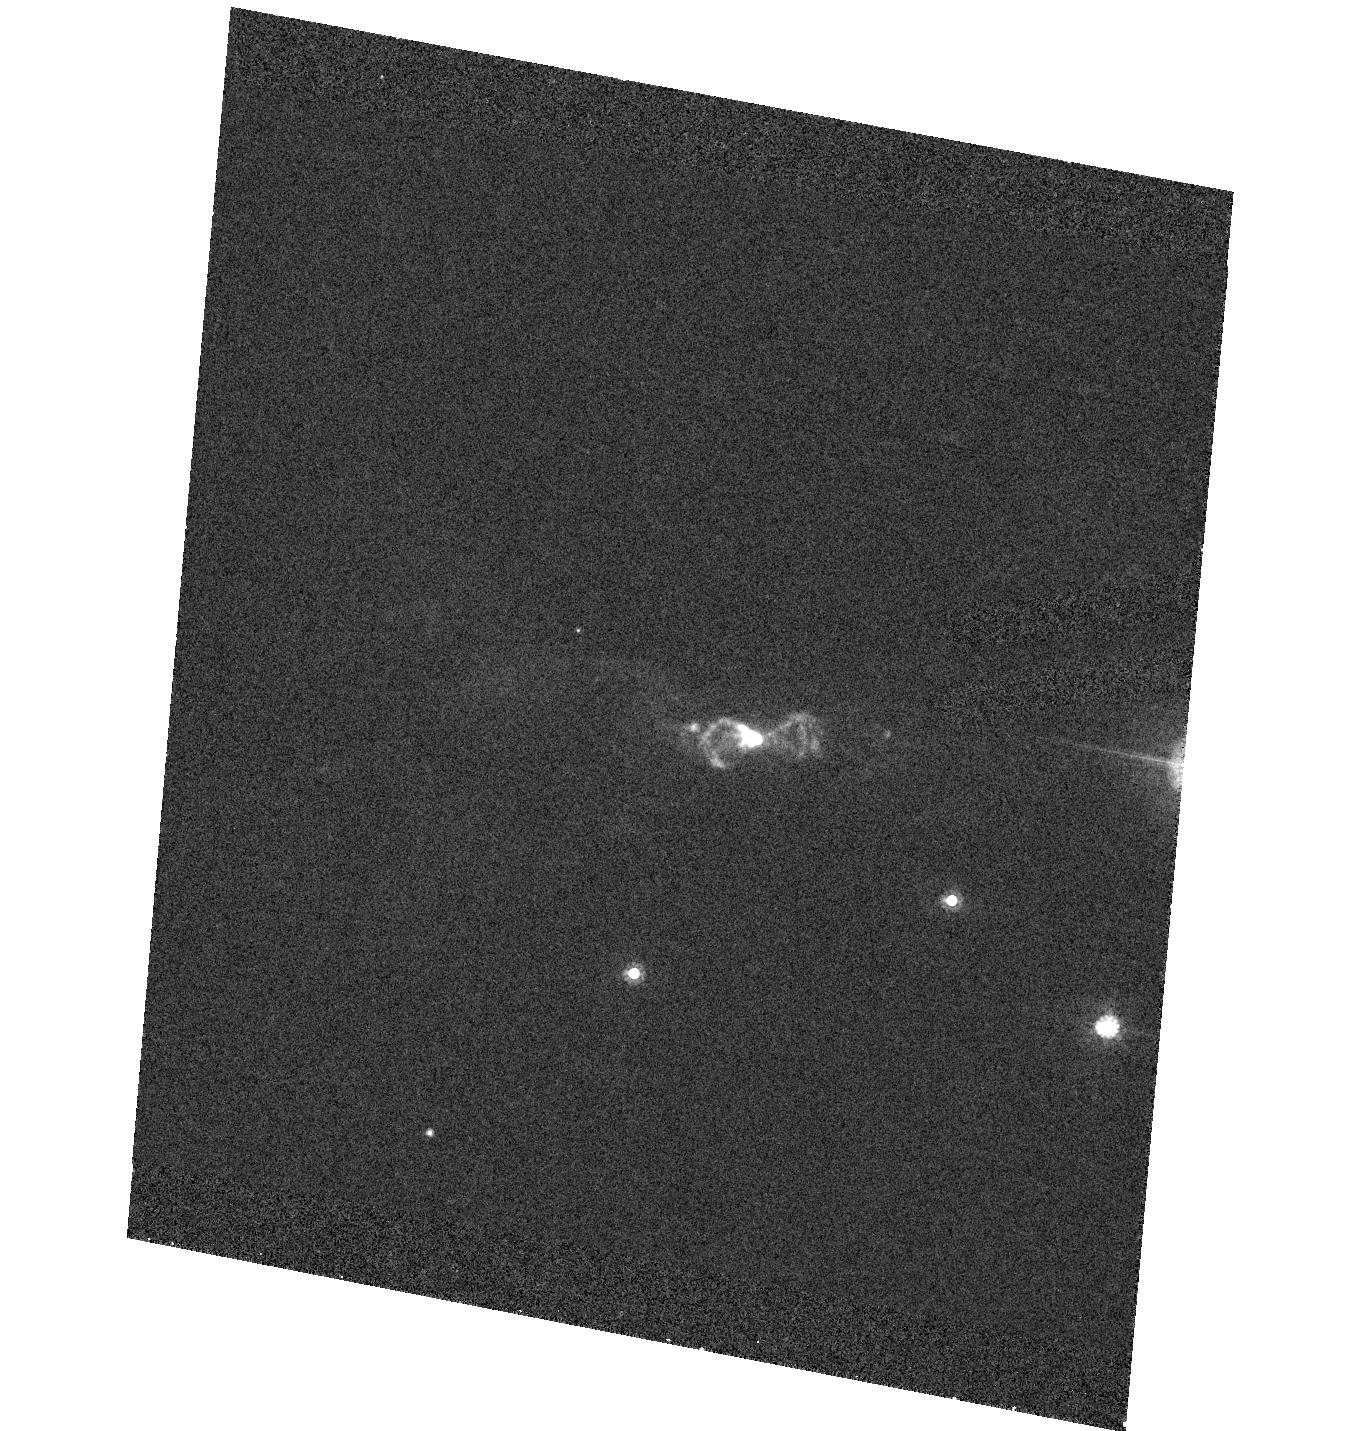
Target: IRAS23541+7031. Instrument: ACS/HRC. Filter: F606W. Exposure: 13 min. Observation ID: hst_9463_41_acs_hrc_f606w_j8di41

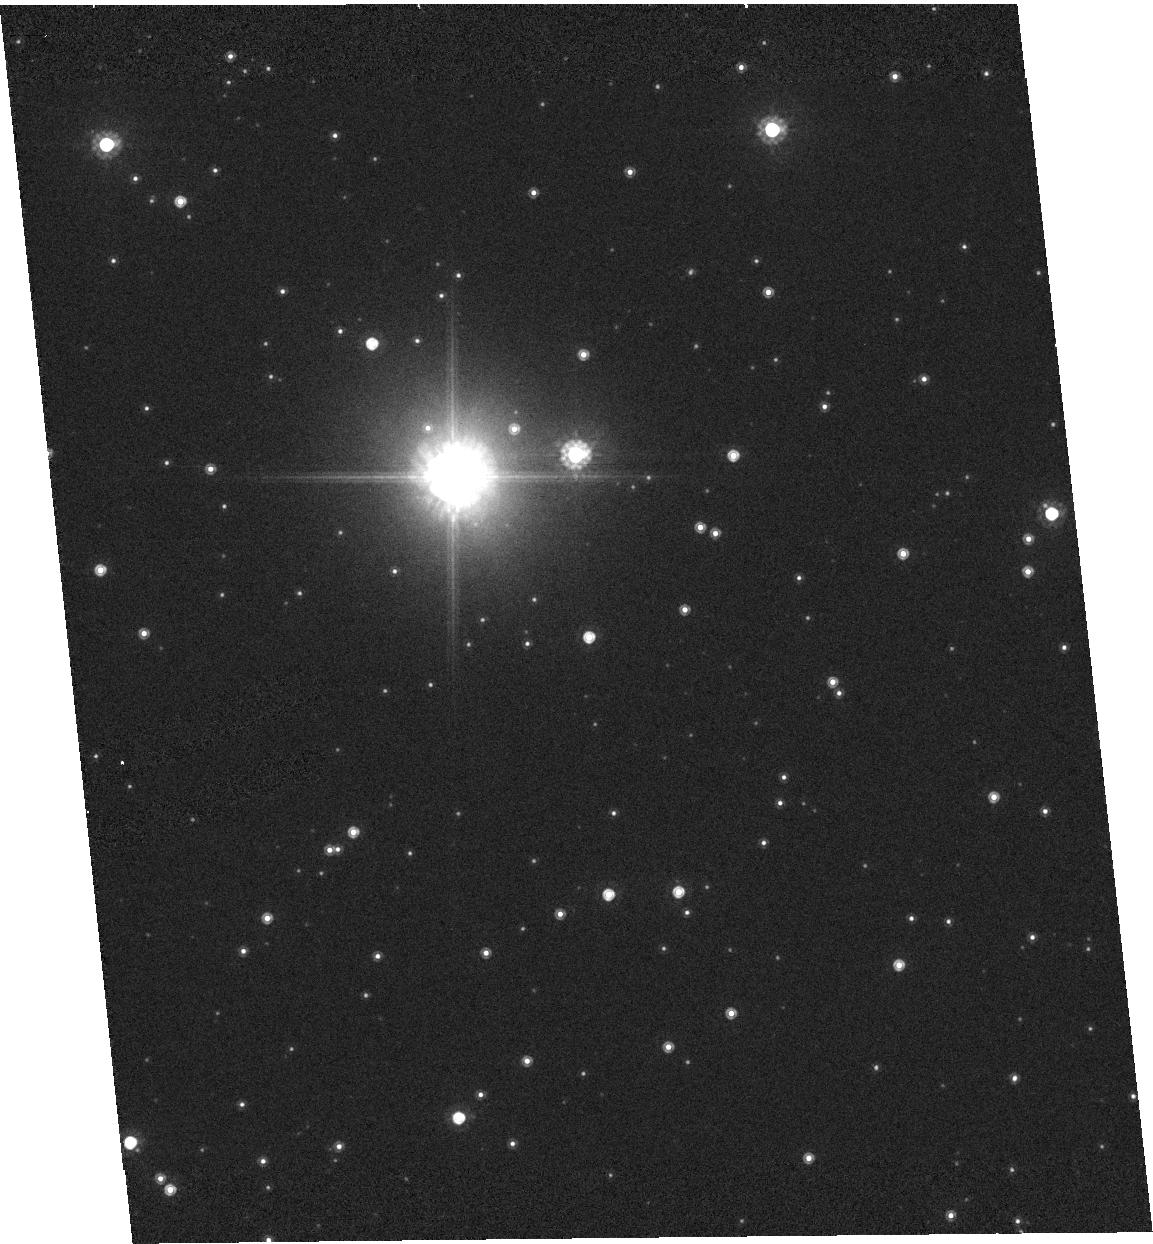
Target: IRAS18299-1705. Instrument: ACS/HRC. Filter: F814W. Exposure: 2 min. Observation ID: hst_9463_35_acs_hrc_f814w_j8di35

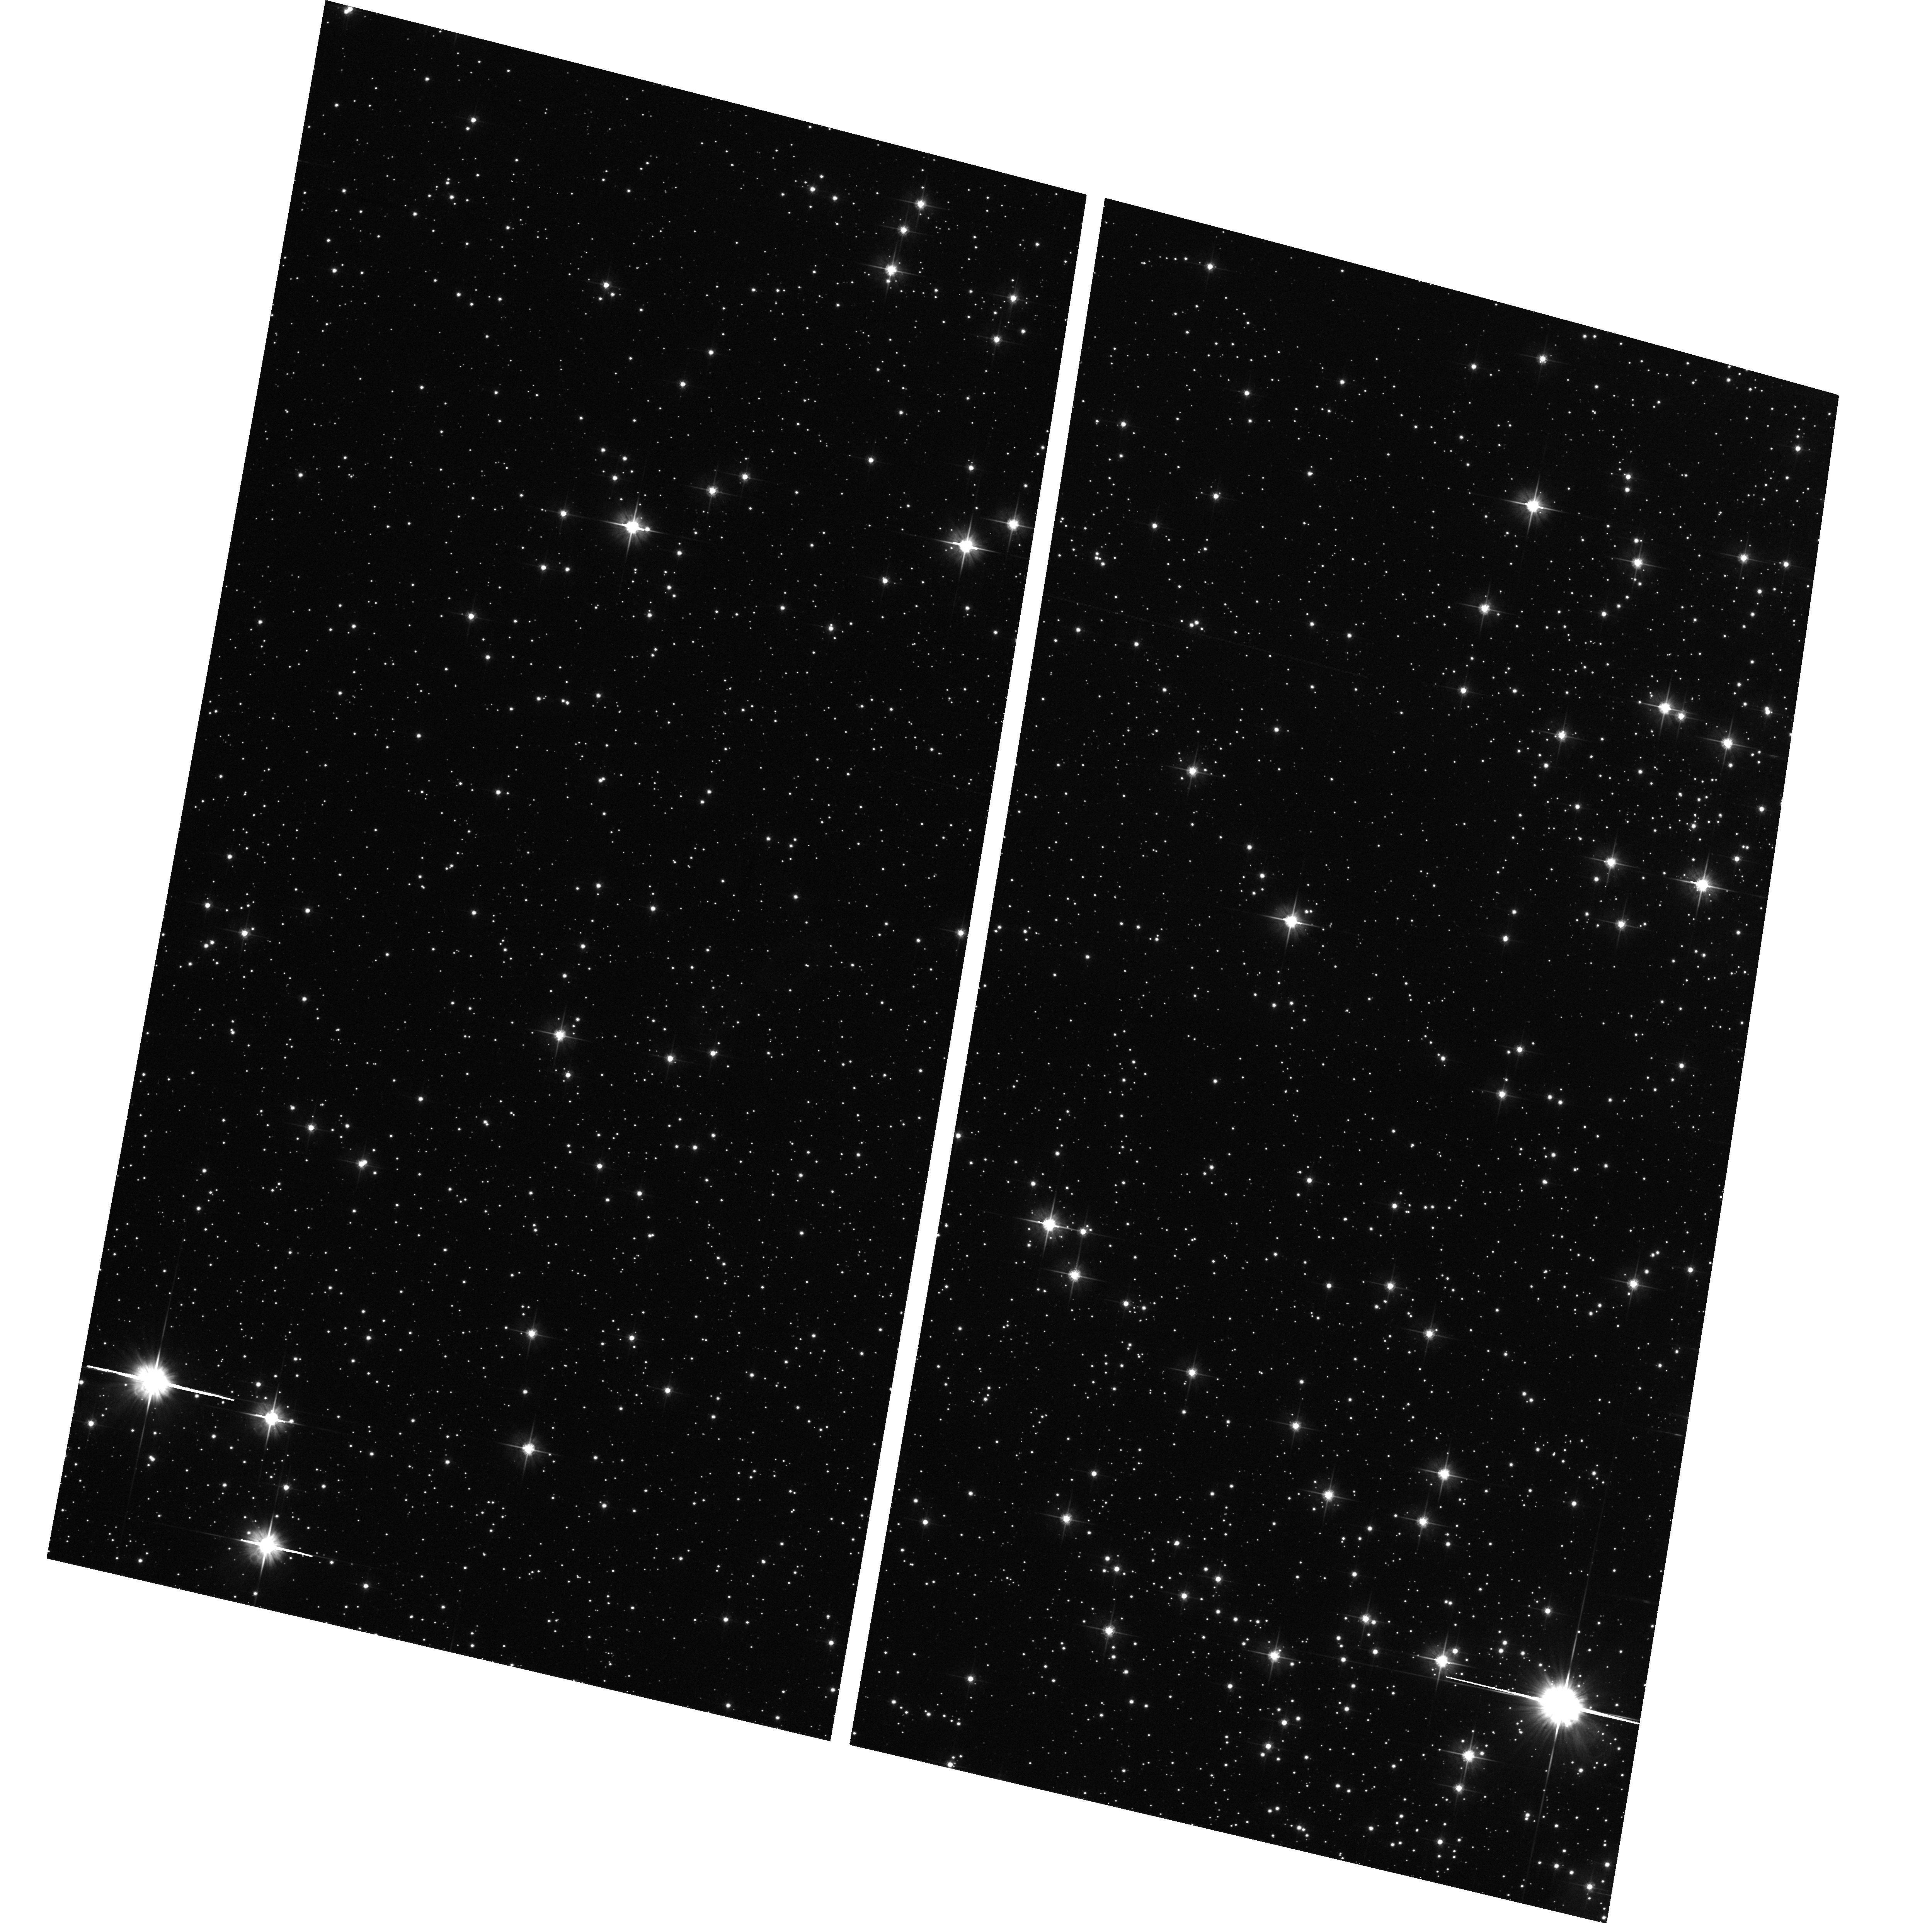
Target: IRAS13157-6421. Instrument: ACS/WFC. Filter: F606W. Exposure: 11 min. Observation ID: hst_9463_91_acs_wfc_f606w_j8di91

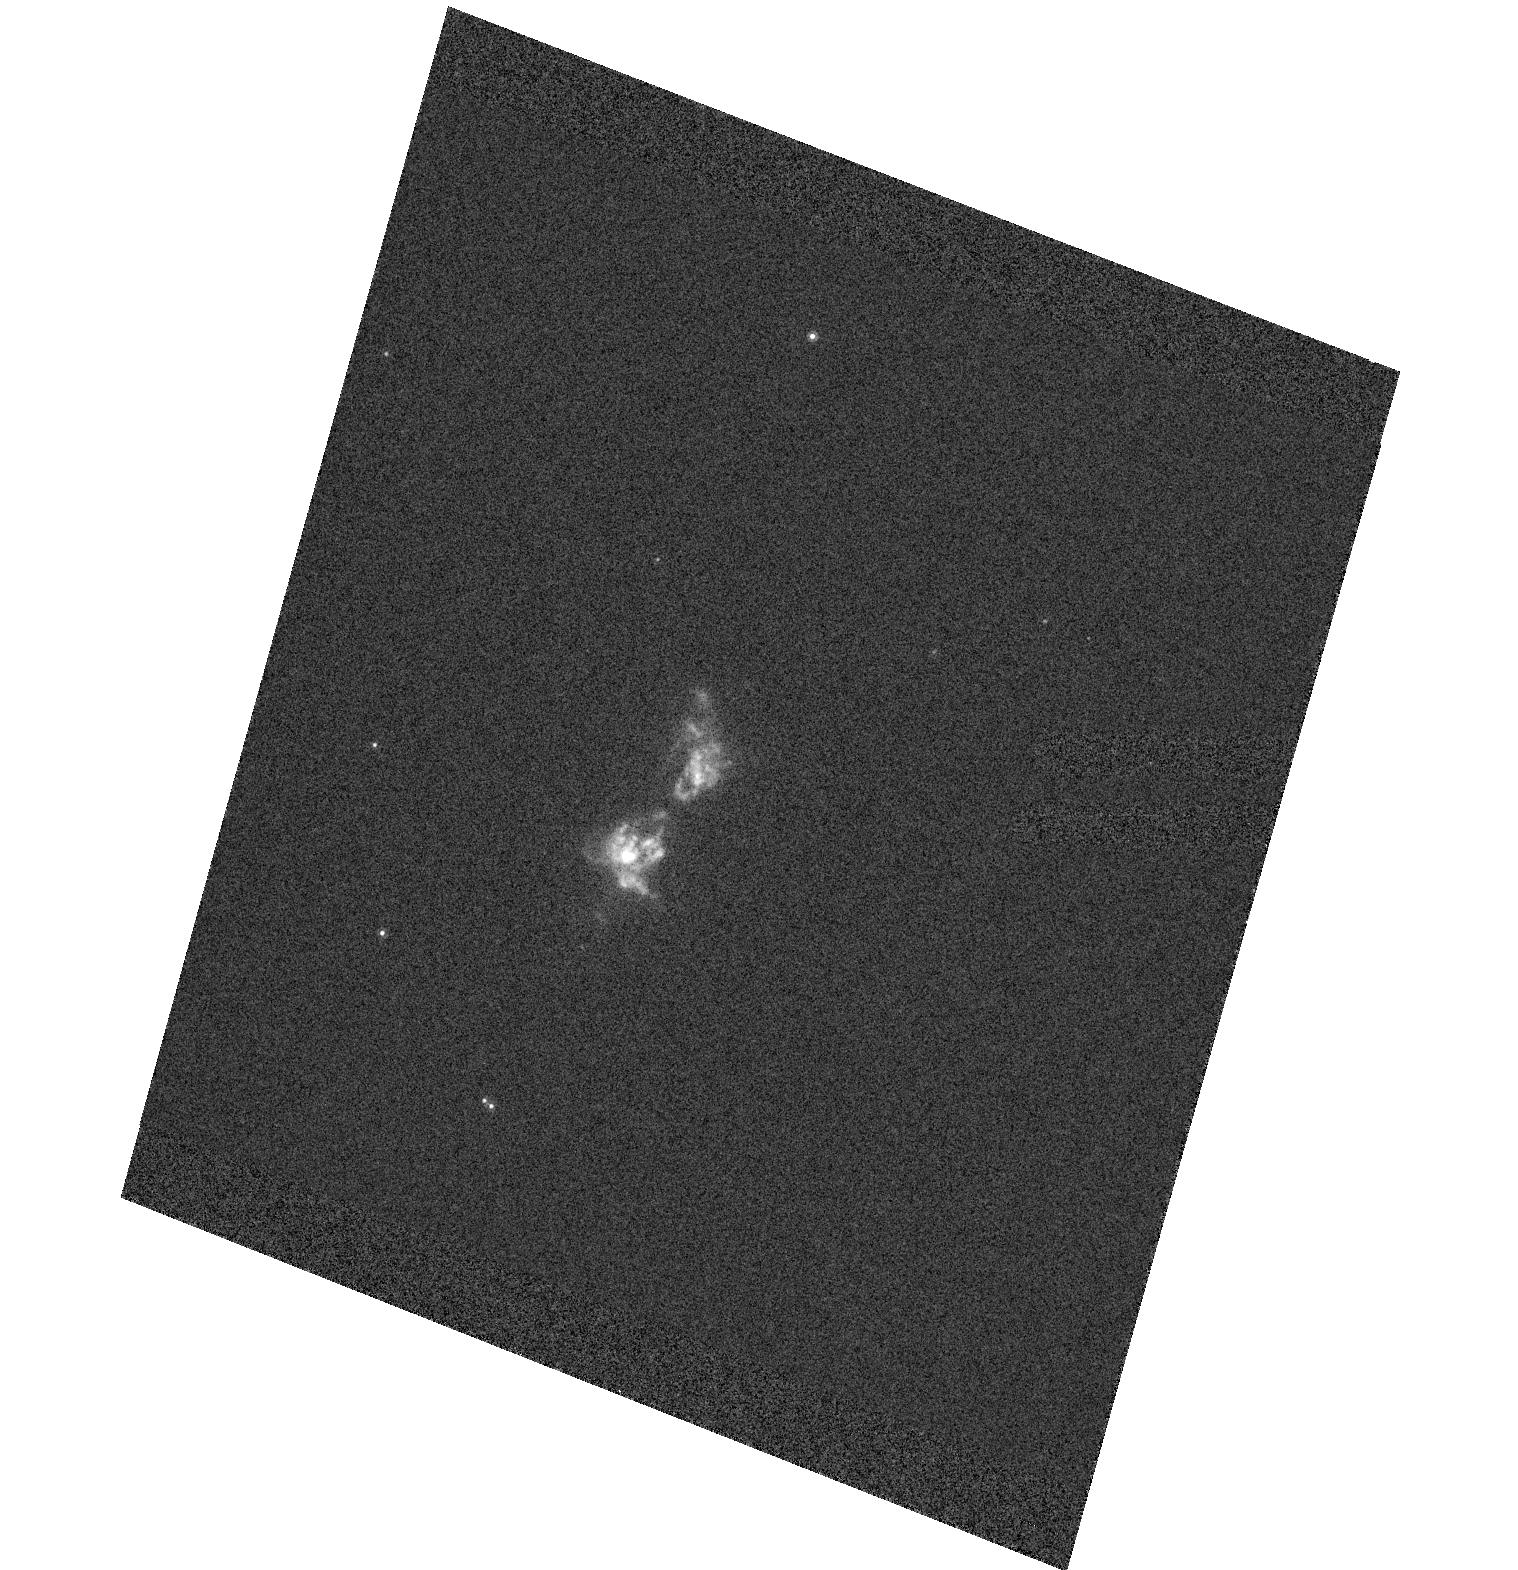
Target: IRAS22568+6141. Instrument: ACS/HRC. Filter: F814W. Exposure: 2 min. Observation ID: hst_9463_58_acs_hrc_f814w_j8di58

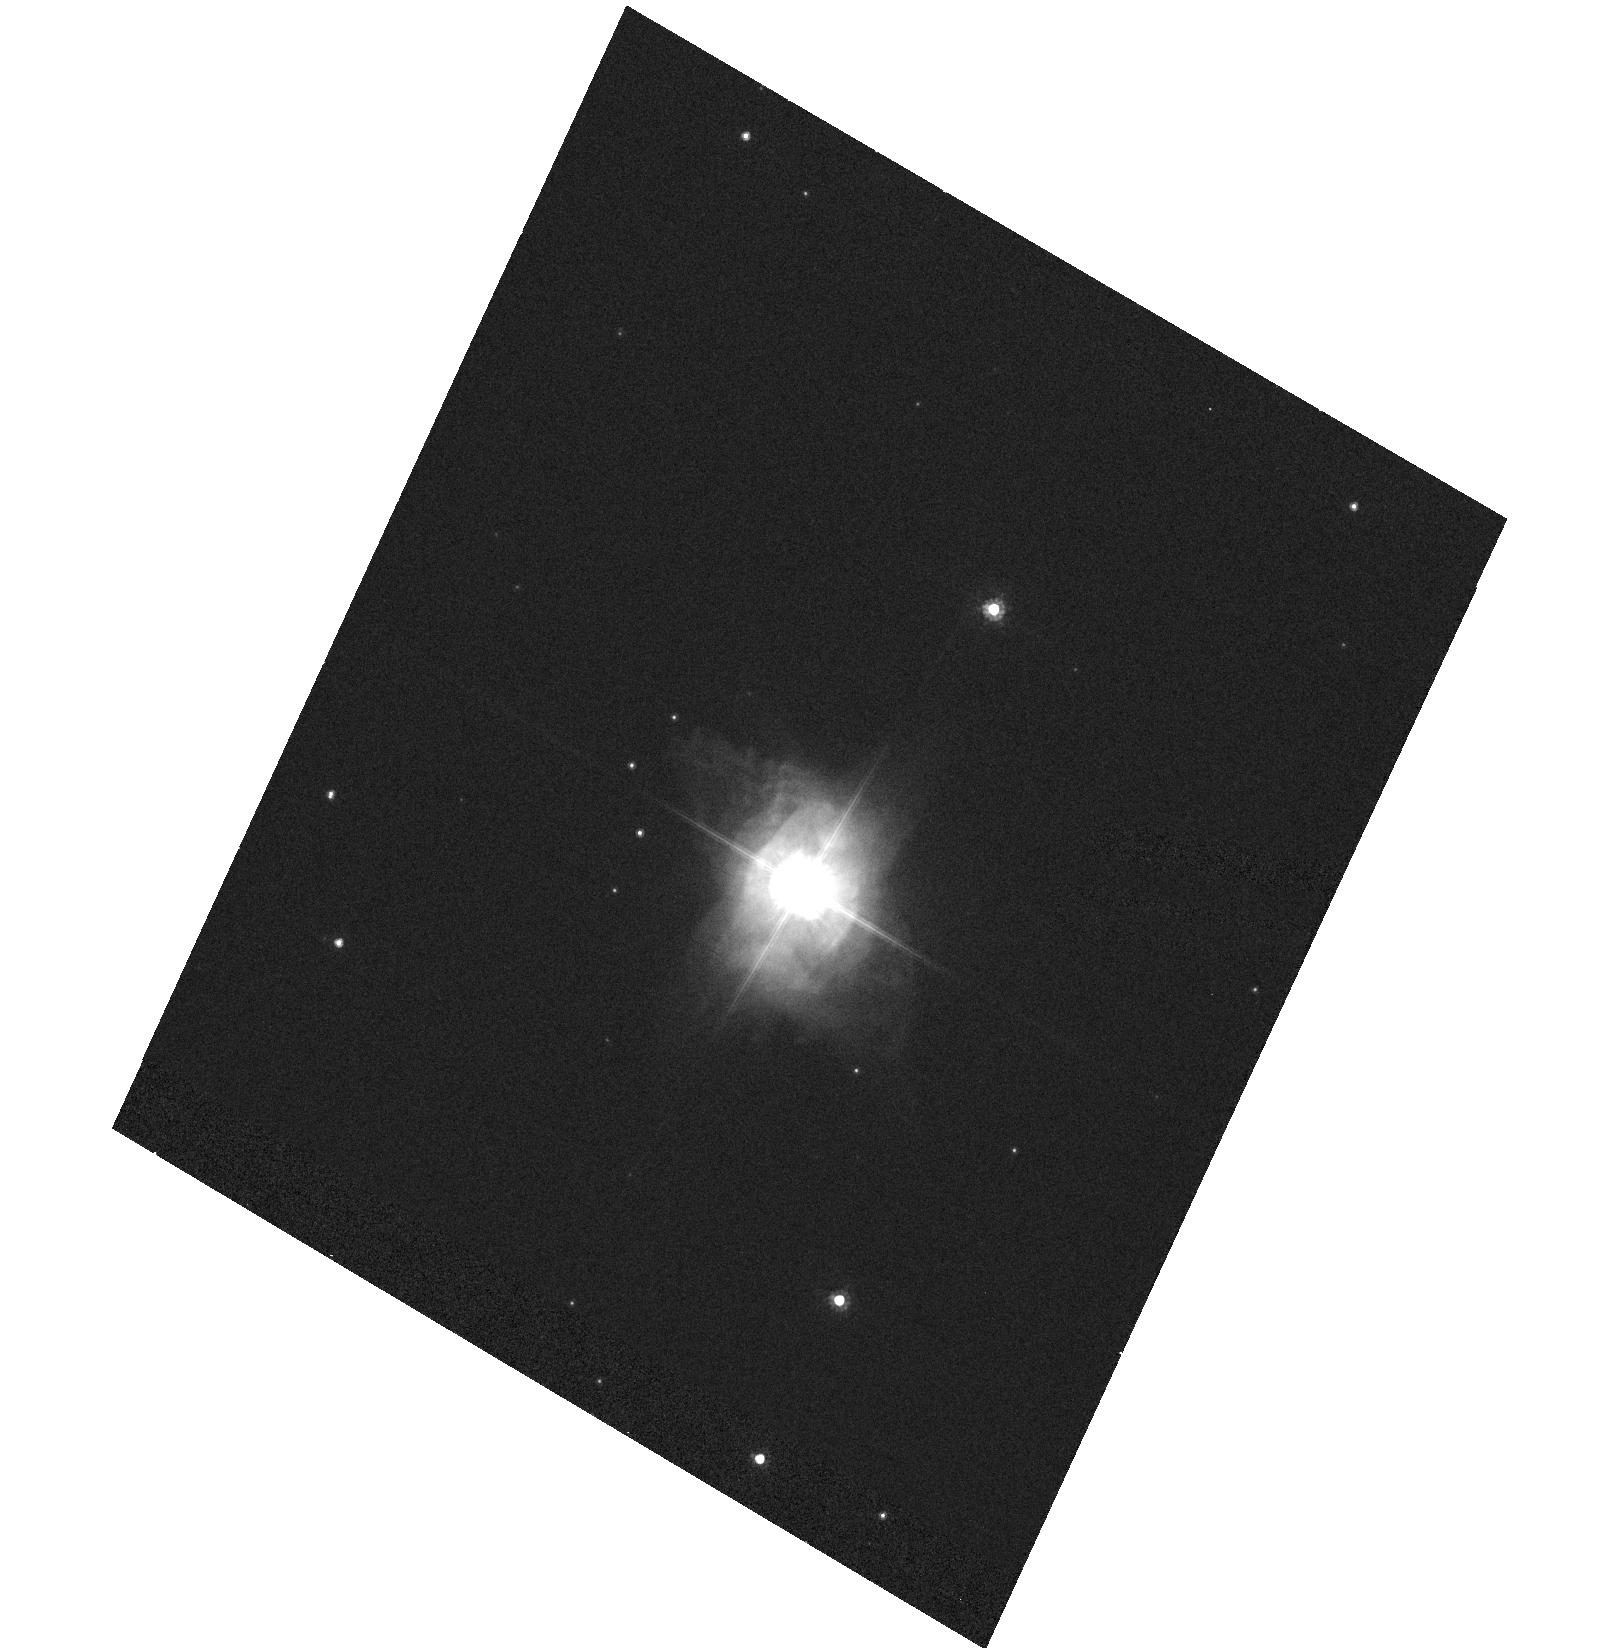
Target: IRAS21282+5050. Instrument: ACS/HRC. Filter: F606W. Exposure: 9 min. Observation ID: hst_9463_76_acs_hrc_f606w_j8di76

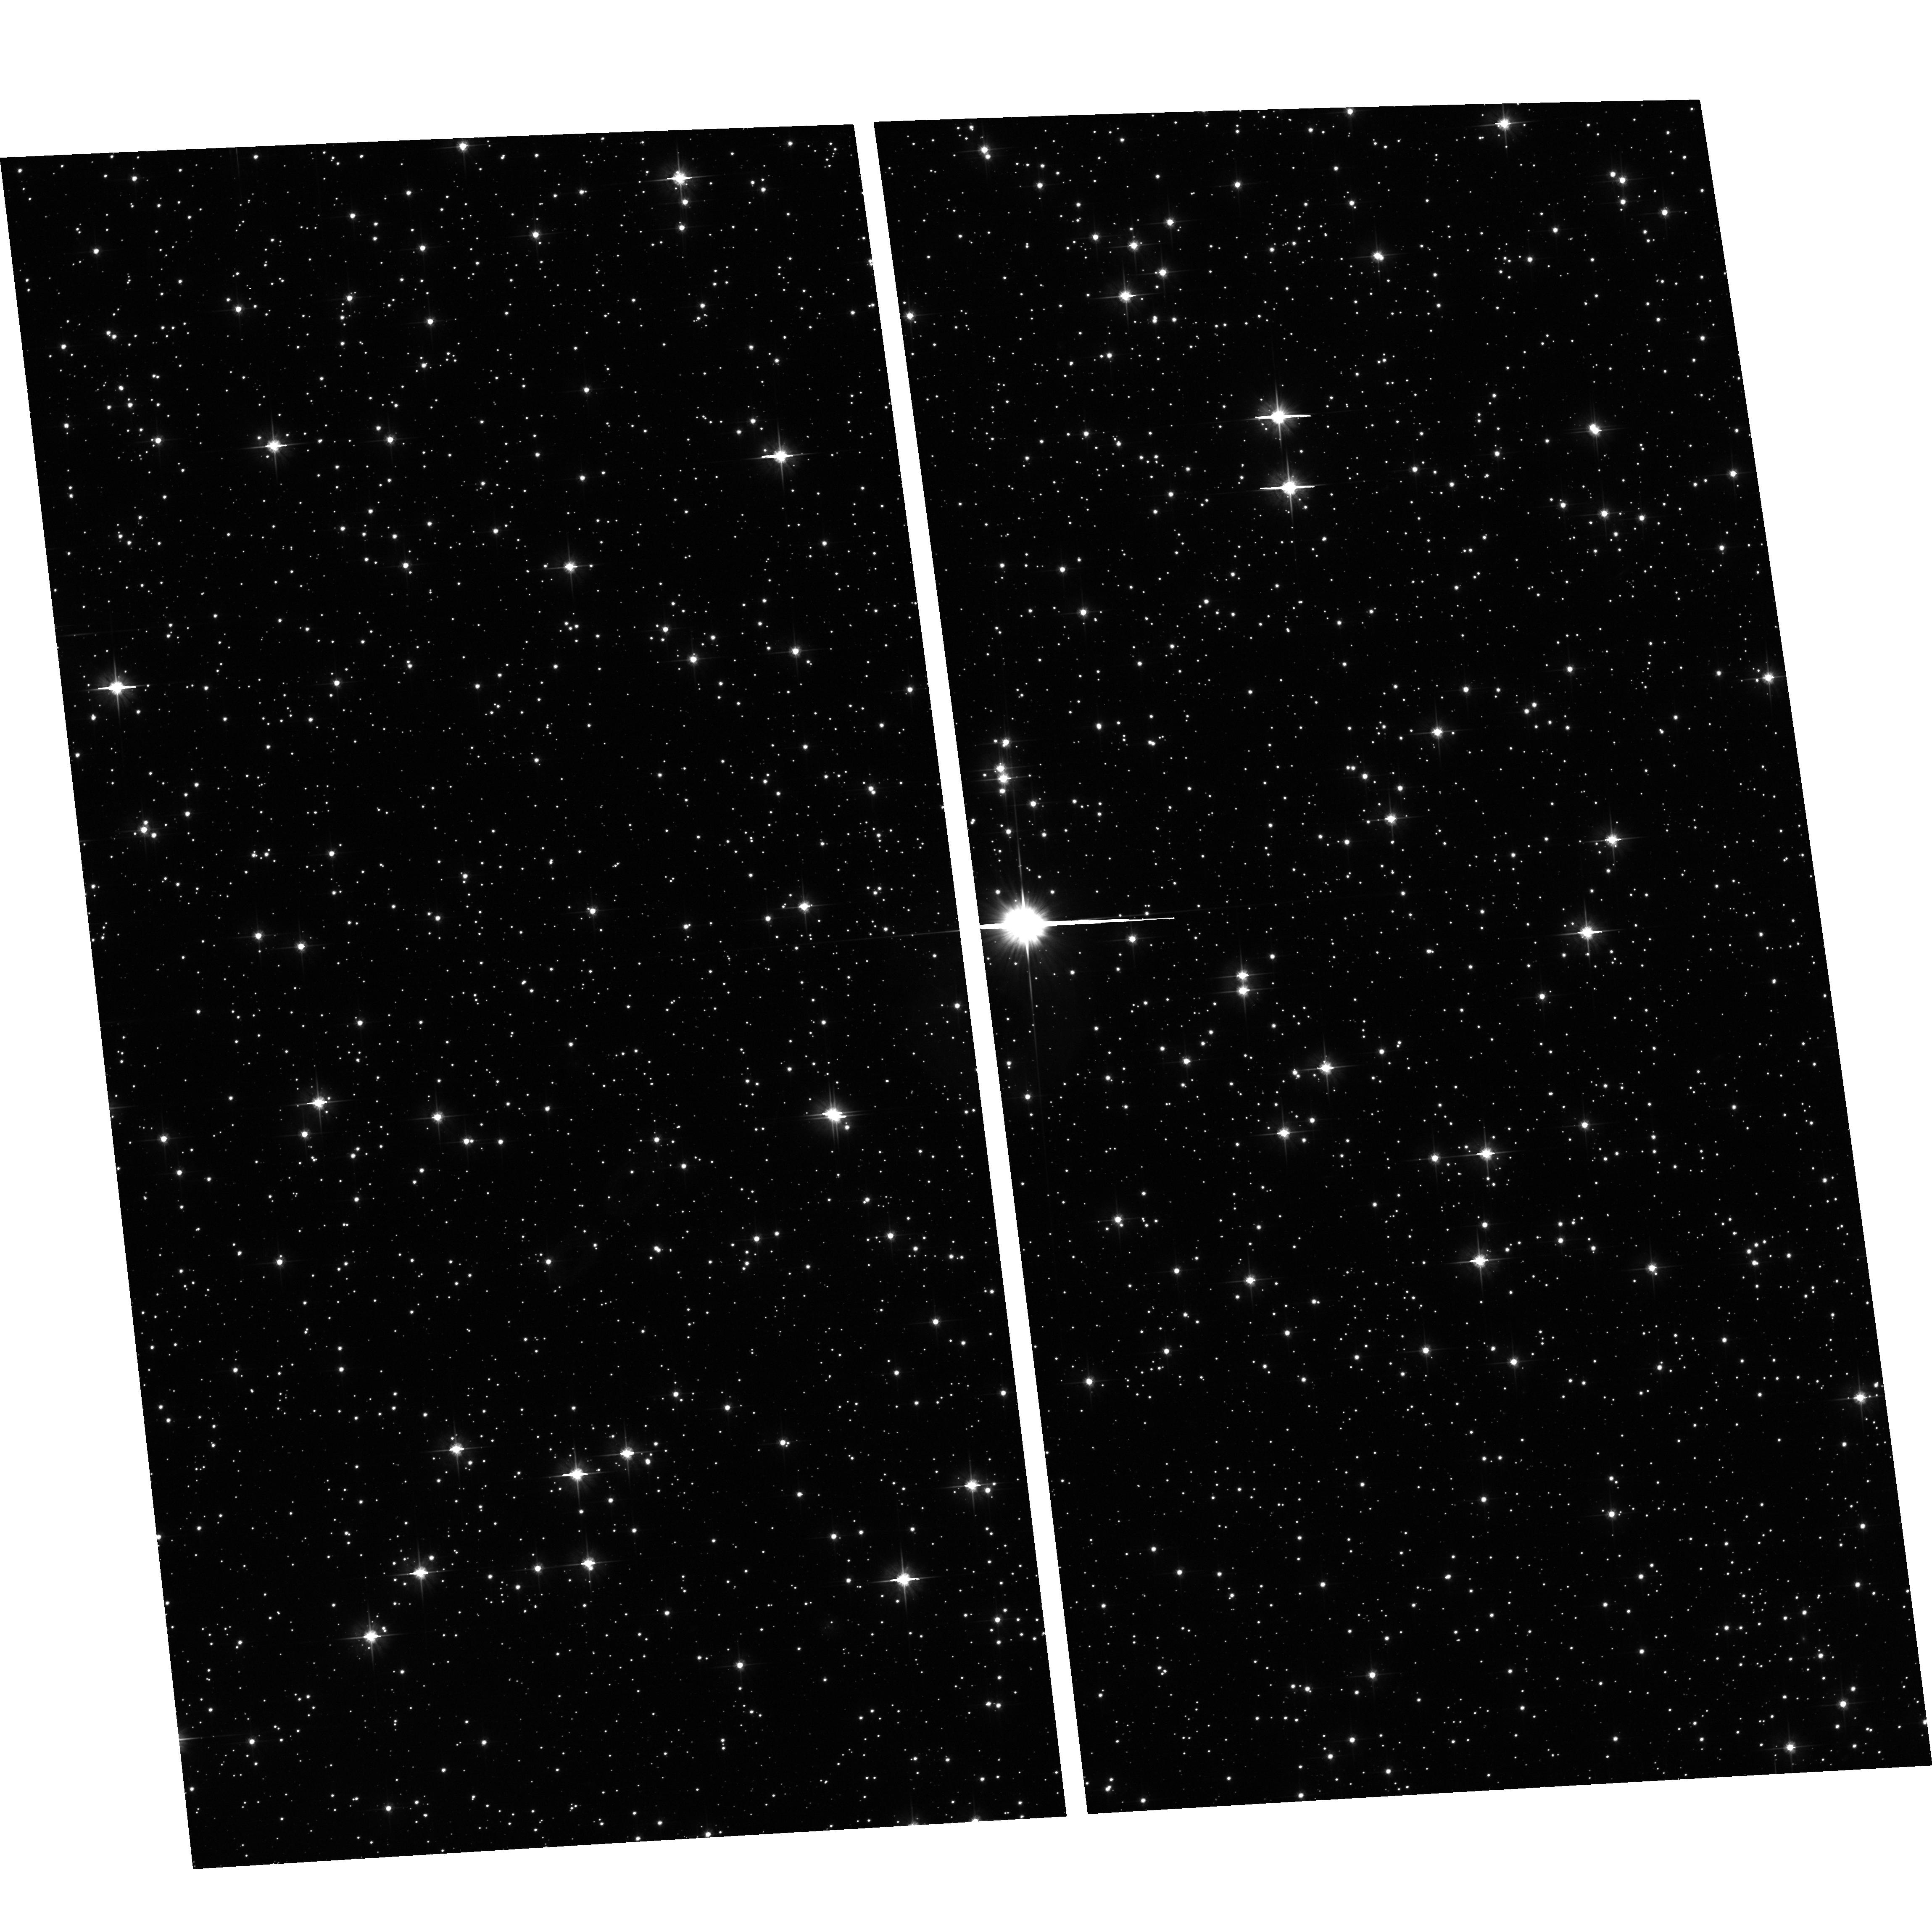
Target: IRAS19087+0323. Instrument: ACS/WFC. Filter: F606W. Exposure: 11 min. Observation ID: hst_9463_66_acs_wfc_f606w_j8di66

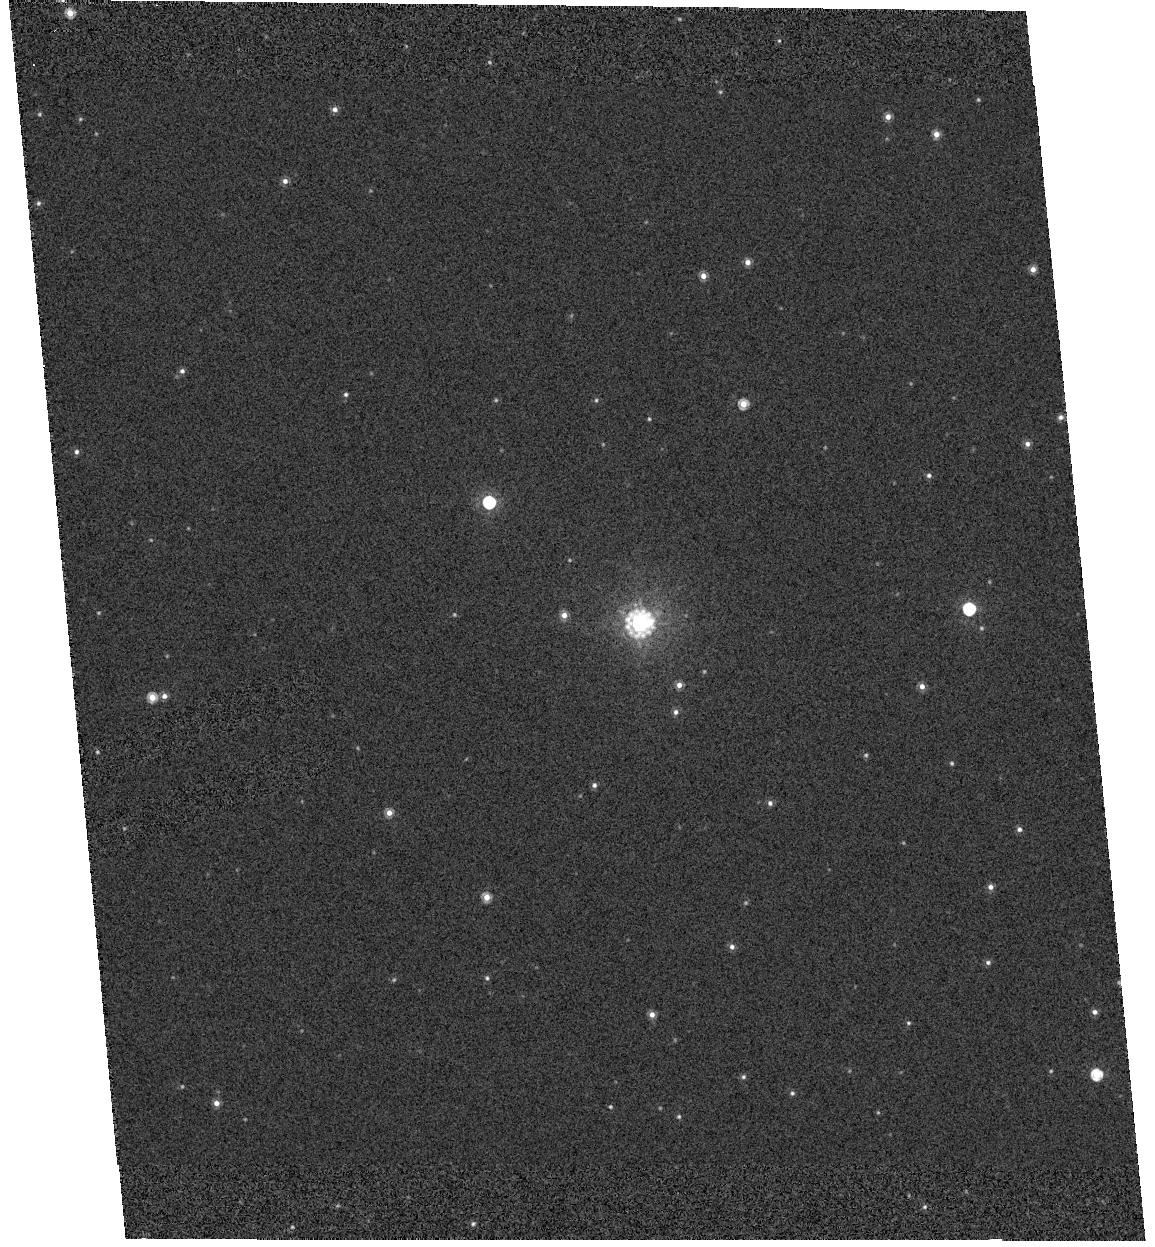
Target: IRAS18135-1456. Instrument: ACS/HRC. Filter: F814W. Exposure: 2 min. Observation ID: hst_9463_20_acs_hrc_f814w_j8di20

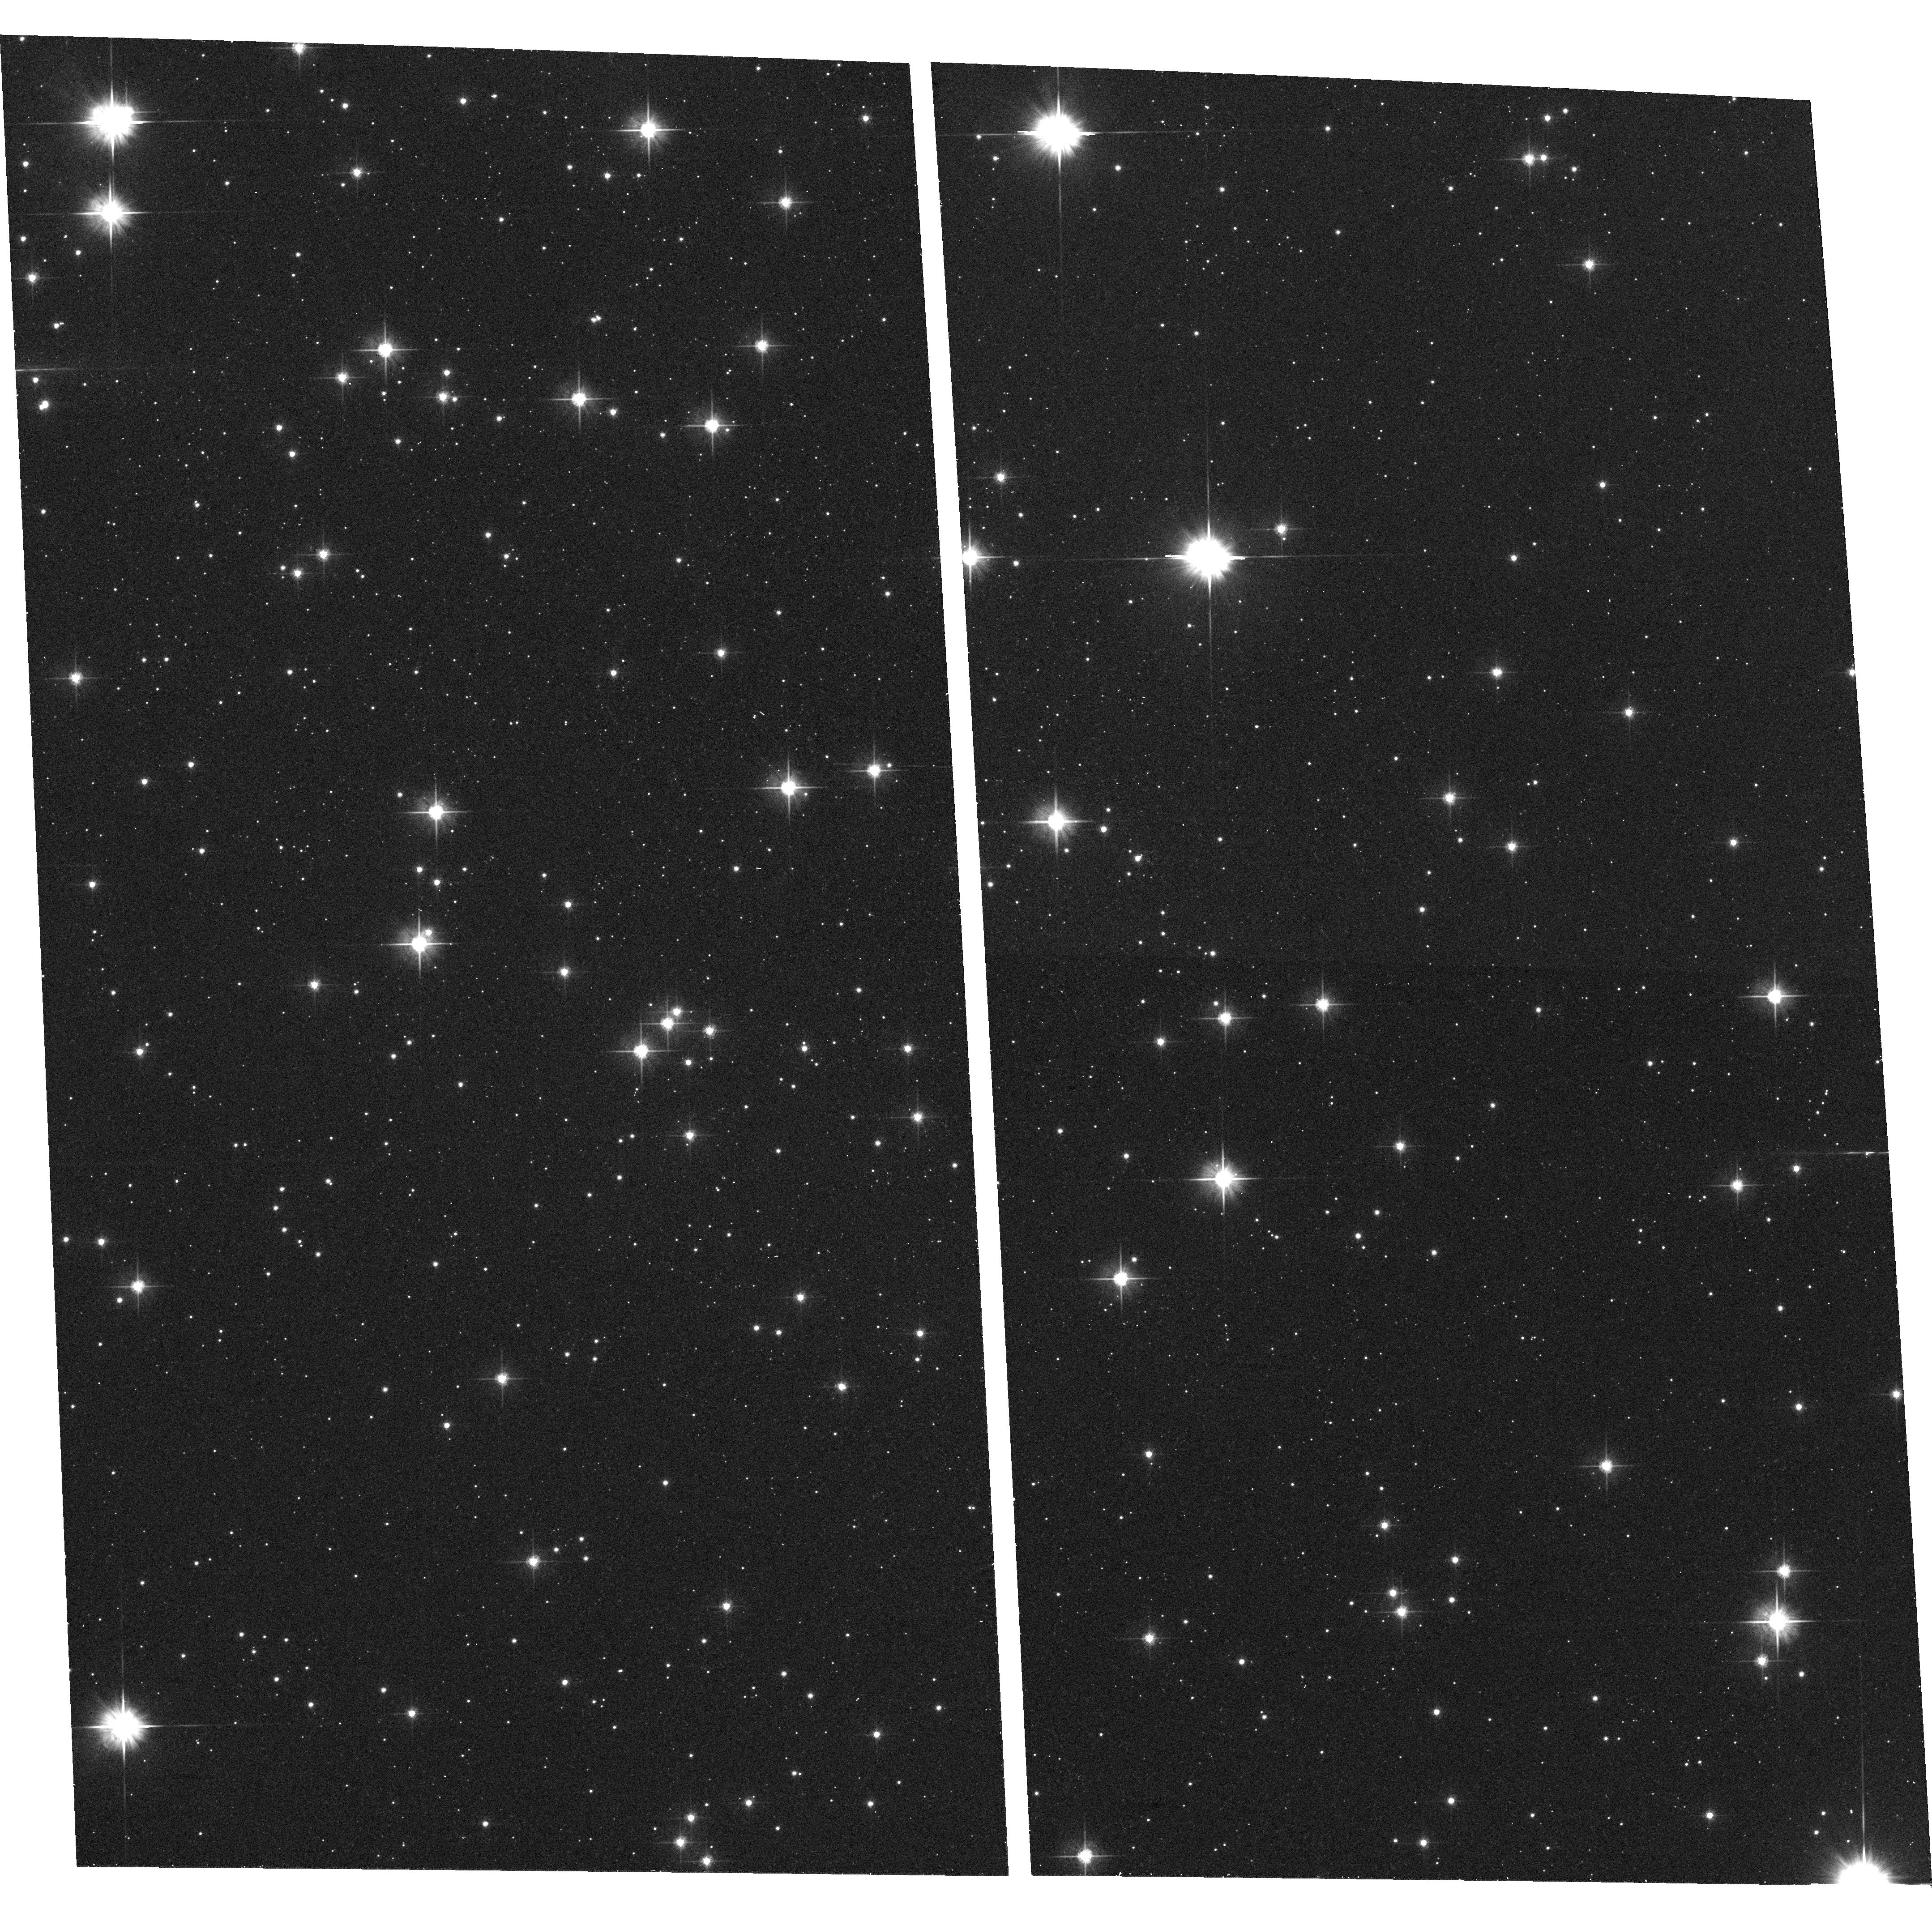
Target: IRAS17360-3012. Instrument: ACS/WFC. Filter: F606W. Exposure: 11 min. Observation ID: hst_9463_53_acs_wfc_f606w_j8di53

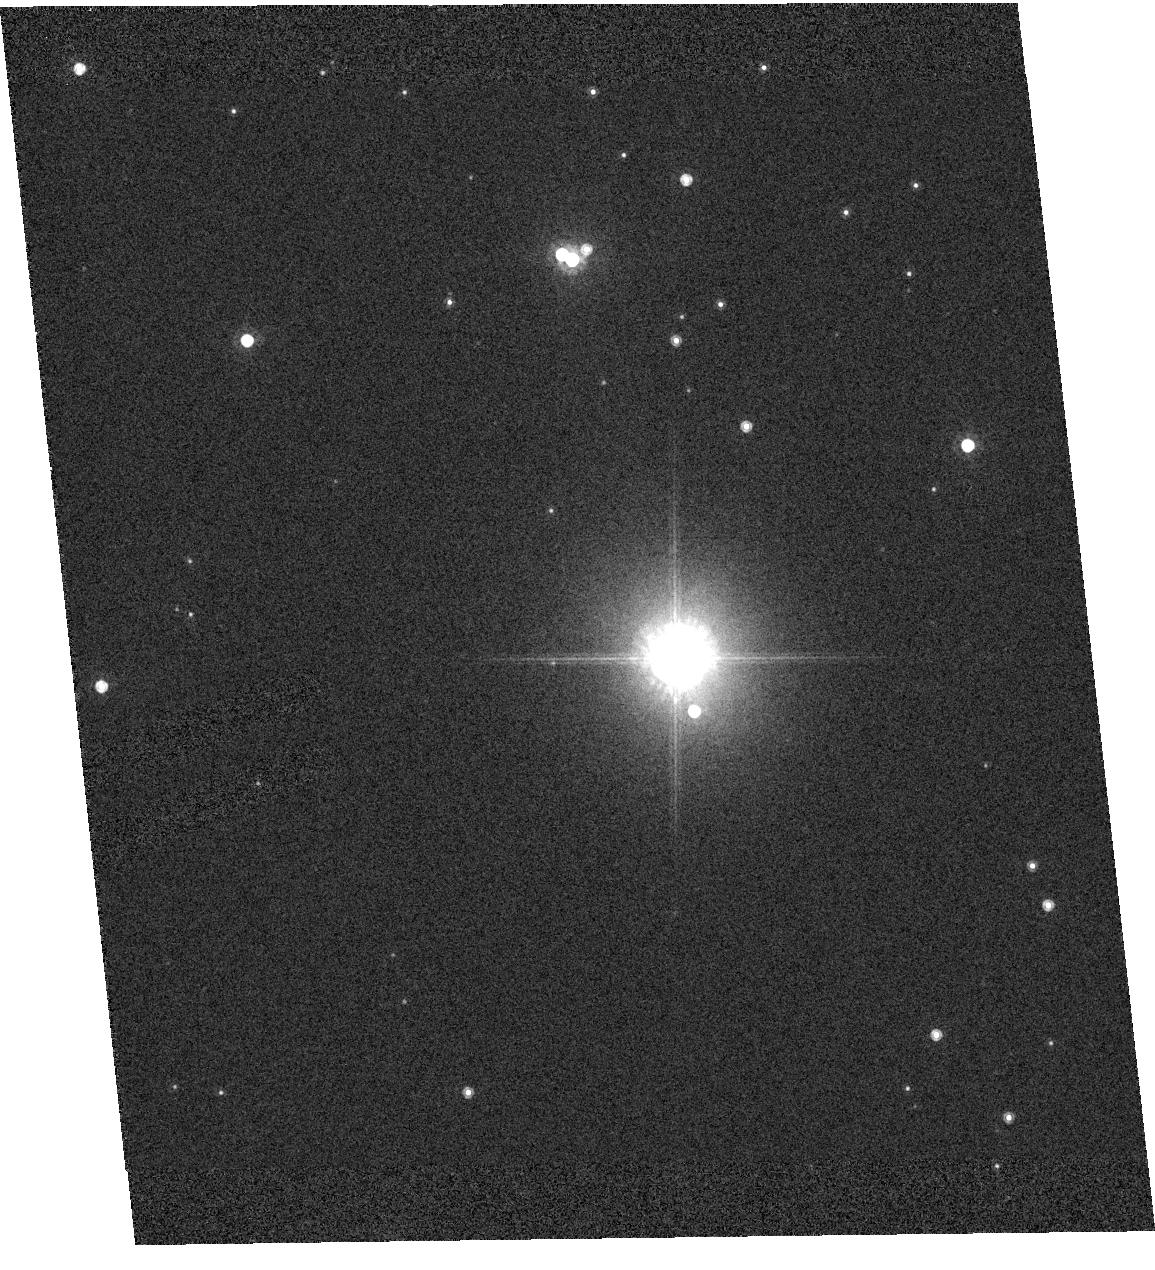
Target: IRAS17516-2525. Instrument: ACS/HRC. Filter: F814W. Exposure: 2 min. Observation ID: hst_9463_34_acs_hrc_f814w_j8di34

Are OH/IR stars the youngest post-AGB stars? An ACS SNAPshot imaging survey (PI: Sahai, Raghvendra)

Essentially all well-characterized preplanetary nebulae (PPNs)-- objects in transition between the AGB and planetary nebula evolutionary phases - are bipolar, whereas the mass-loss envelopes of AGB stars are strikingly spherical. In order to understand the processes leading to bipolar mass-ejection, we need to know at what stage of stellar evolution does bipolarity in the mass-loss first manifest itself? We have recently hypothesized that most OH/IR stars (evolved mass- losing stars with OH maser emission) are very young PPNe. We propose an ACS/SNAPshot imaging survey of a large, morphologically unbiased sample of these objects, selected using their IRAS 12-to-25micron colors. Our ground-based imaging study of OH/IR stars has revealed a few compact bipolar objects, supporting our hypothesis. However since most objects remain unresolved, HST observations are needed to determine how and when the bipolar geometry asserts itself. Our complementary program of interferometric mapping of the OH maser emission in our sources is yielding kinematic information with spatial resolution comparable to that in the HST images. The HST/radio data will provide crucial input for theories of post-AGB stellar evolution. In addition, these data will also indicate whether the multiple concentric rings, ``searchlight beams'', and truncated equatorial disks recently discovered with HST in a few PPNs, are common or rare phenomena.